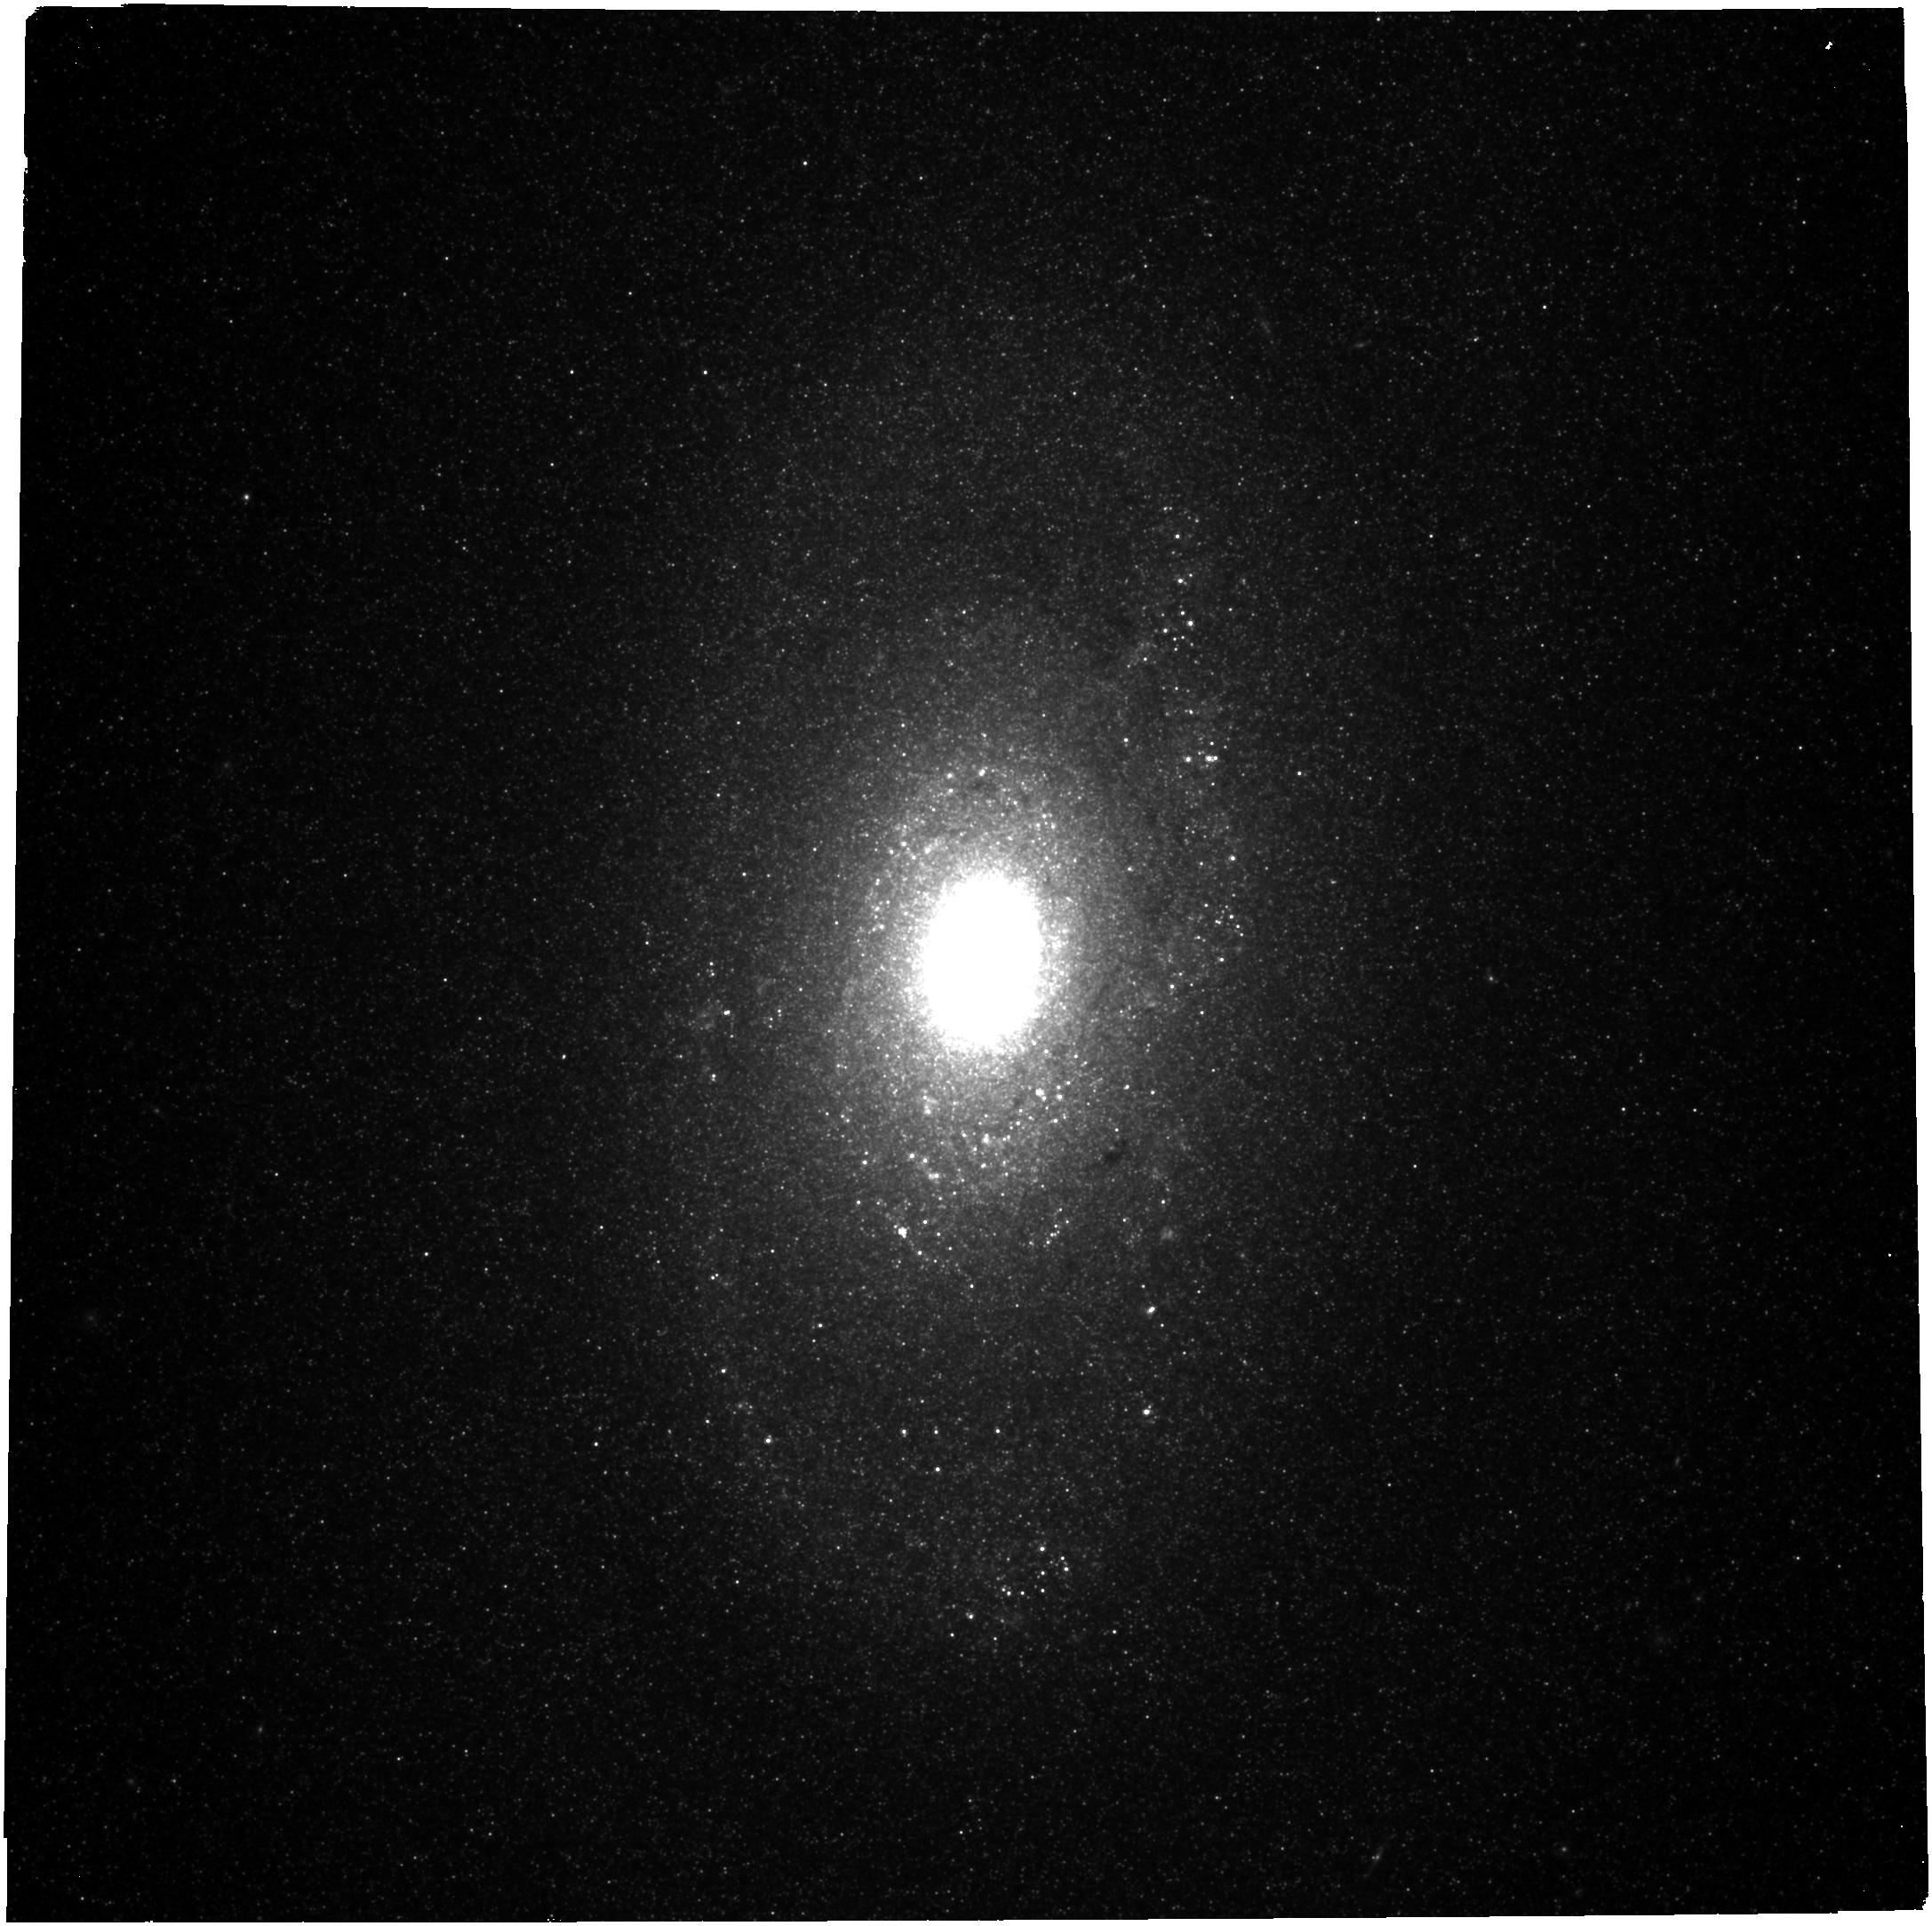
Target: M-64
Instrument: NIRCAM
Filter: F430M
Exposure: 10 min
Observation ID: jw03177-o002_t001_nircam_clear-f430m

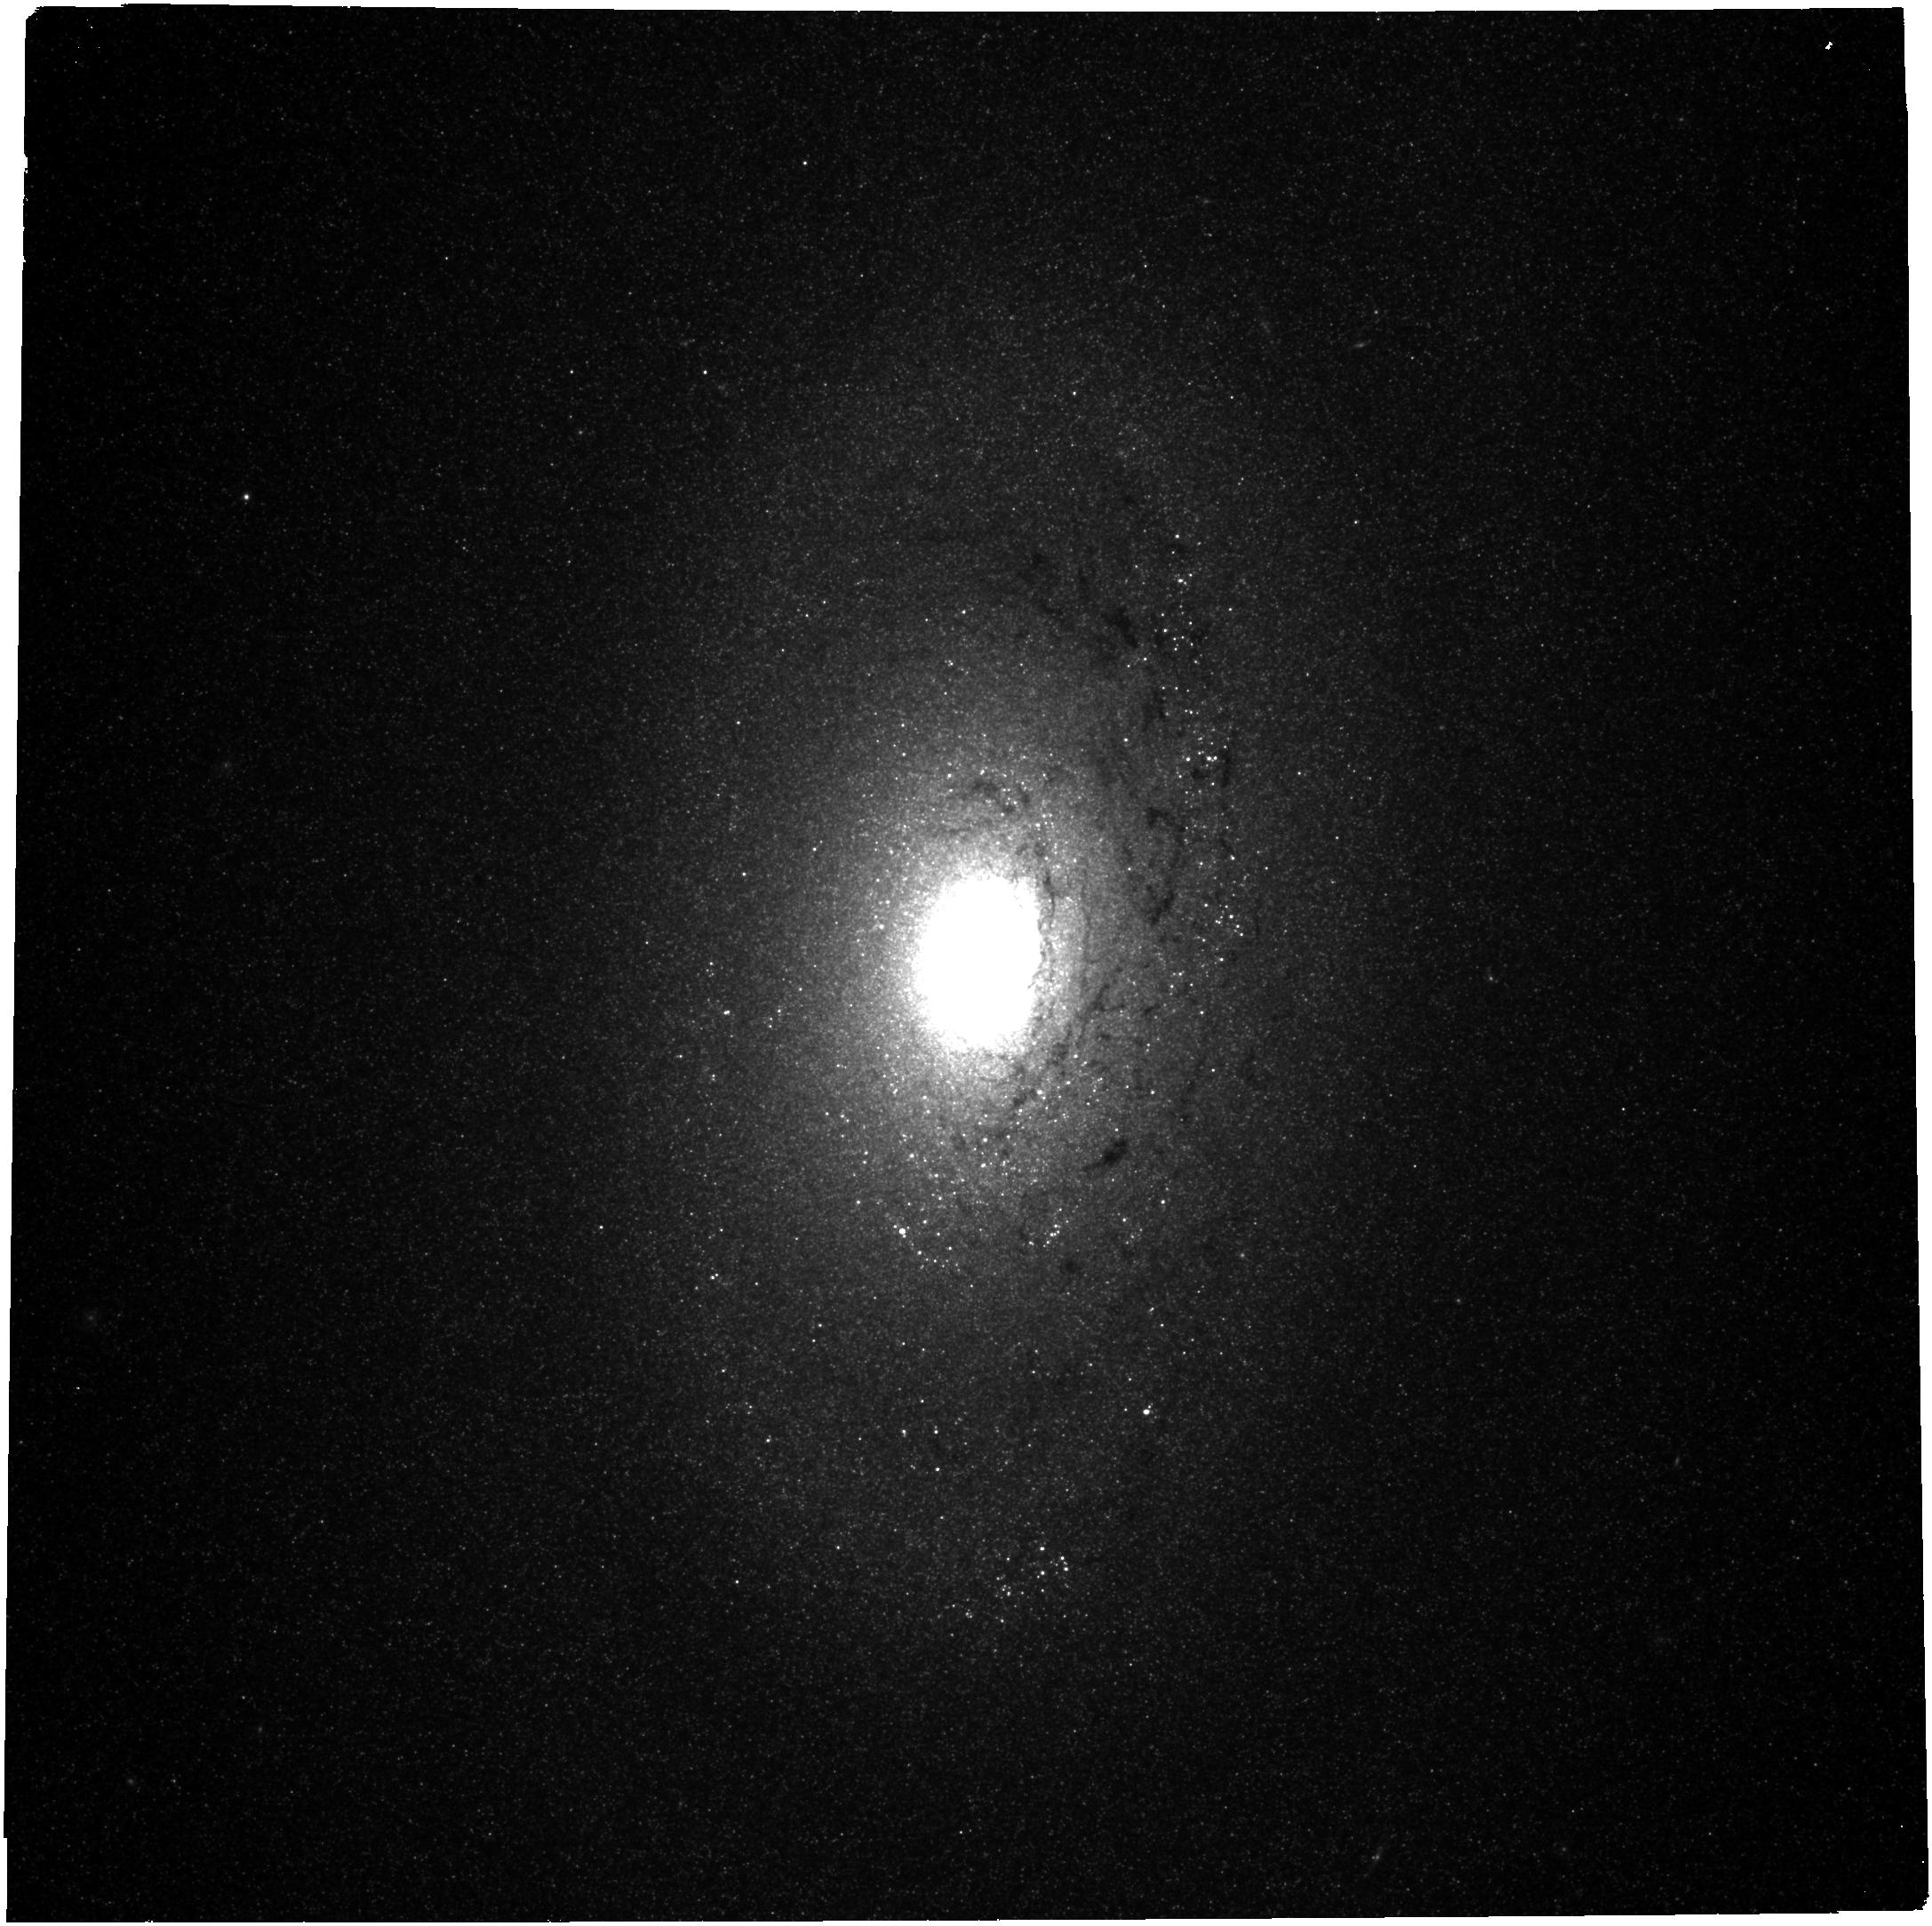
Target: M-64
Instrument: NIRCAM
Filter: F300M
Exposure: 7 min
Observation ID: jw03177-o002_t001_nircam_clear-f300m

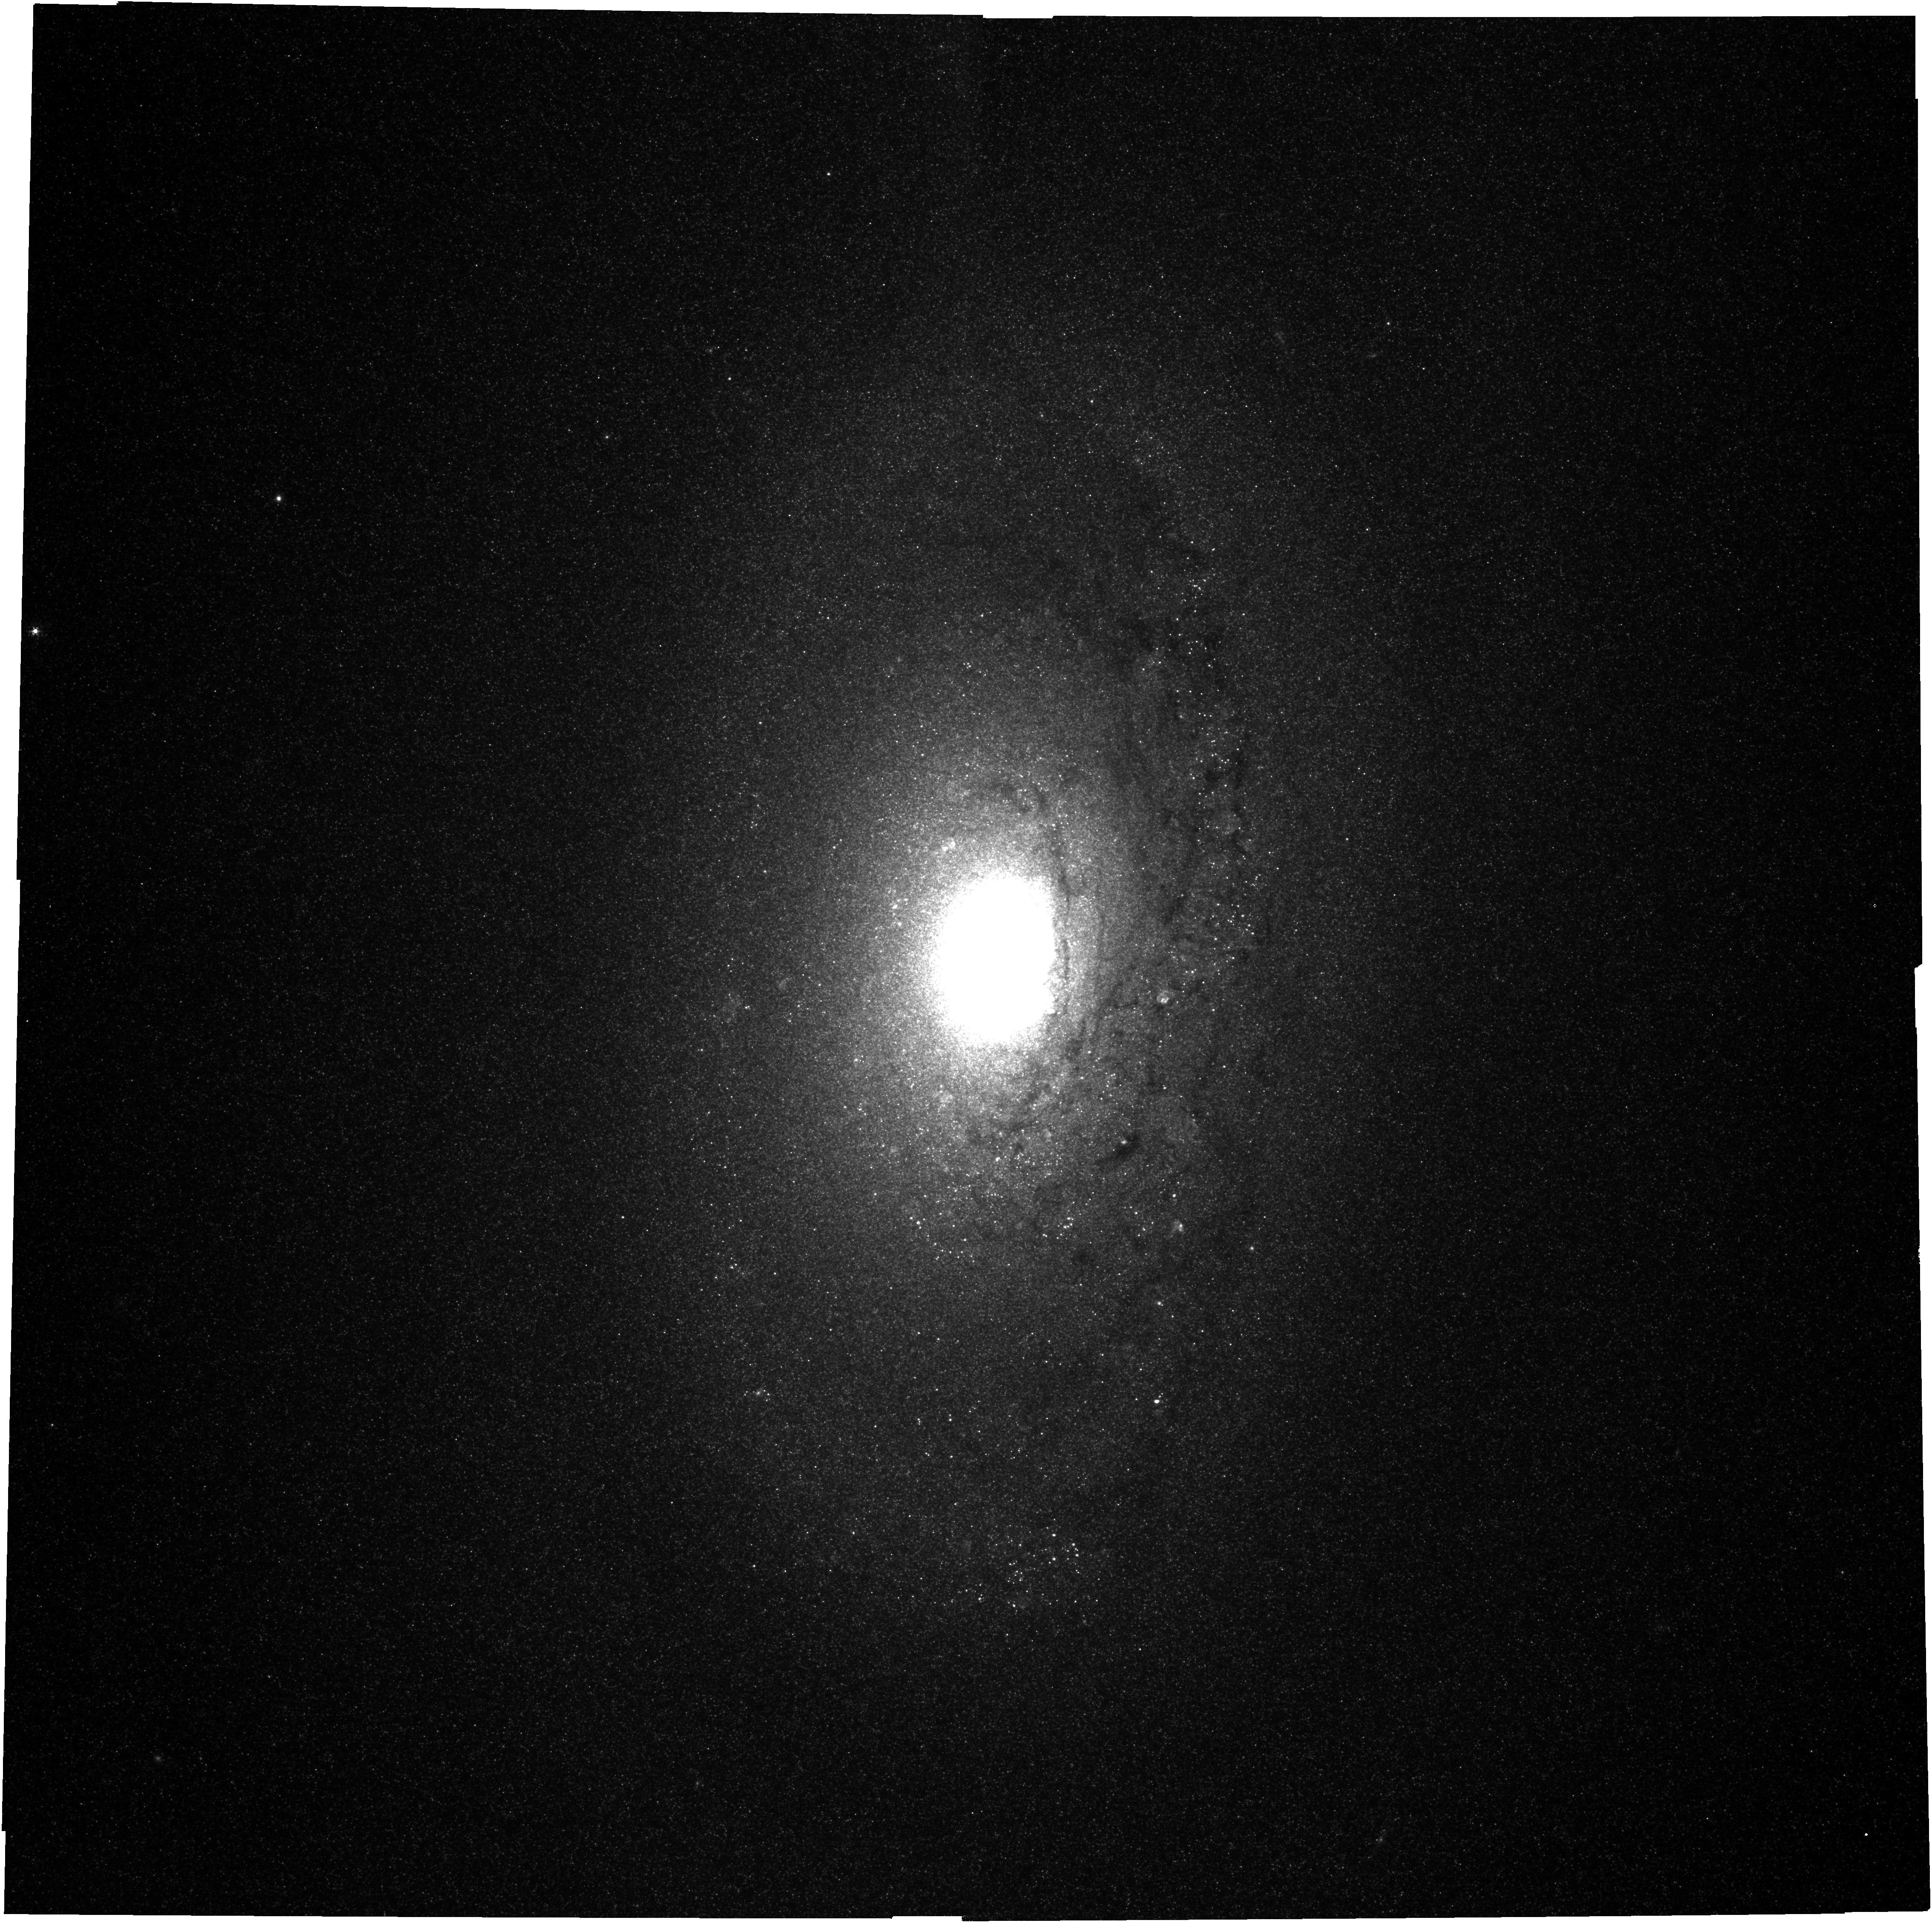
Target: M-64
Instrument: NIRCAM
Filter: F187N
Exposure: 28 min
Observation ID: jw03177-o002_t001_nircam_clear-f187n

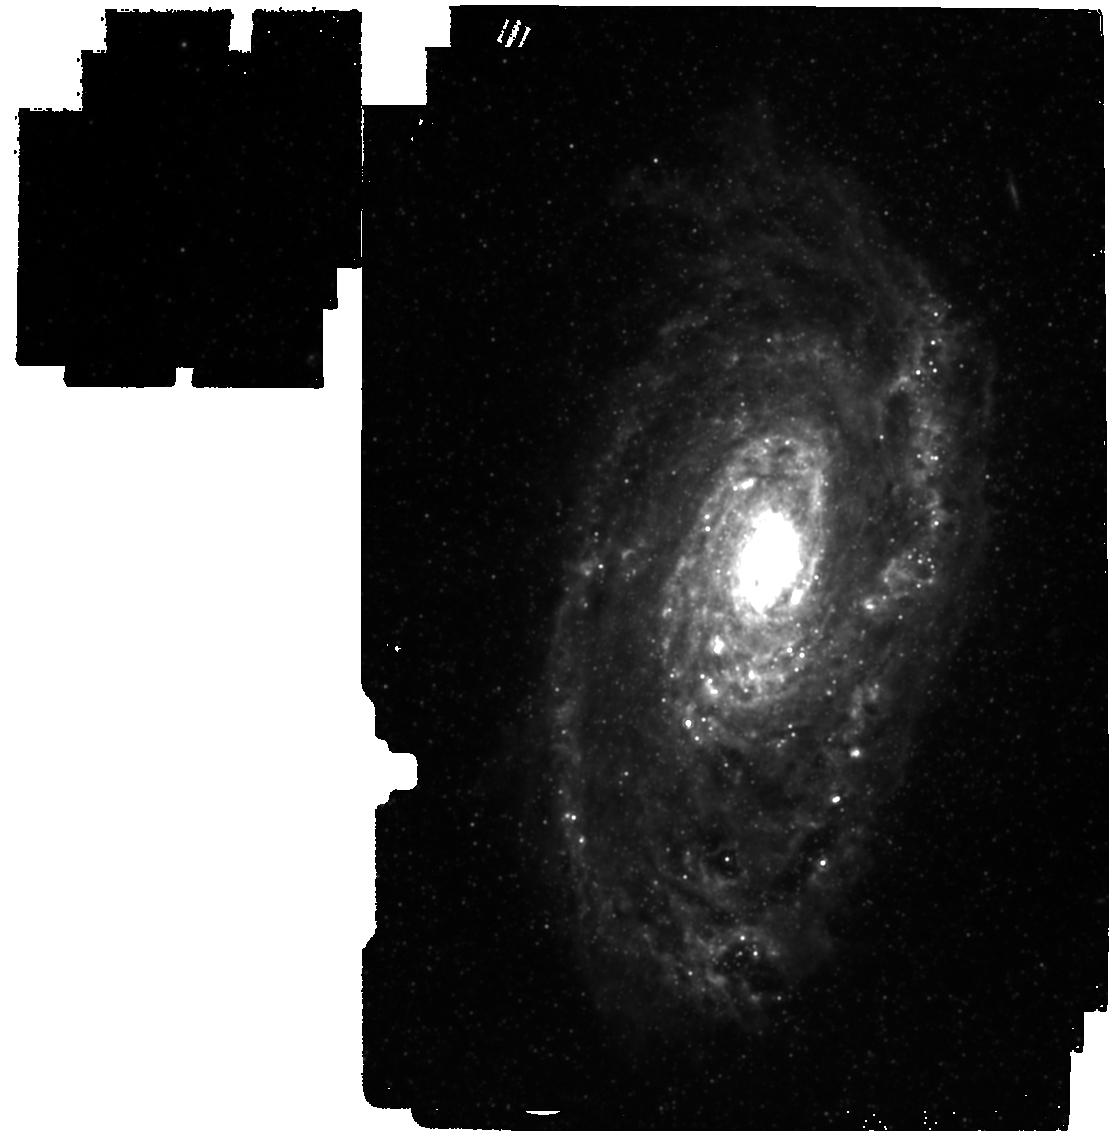
Target: M-64
Instrument: MIRI
Filter: F1000W
Exposure: 11 min
Observation ID: jw03177-o001_t001_miri_f1000w

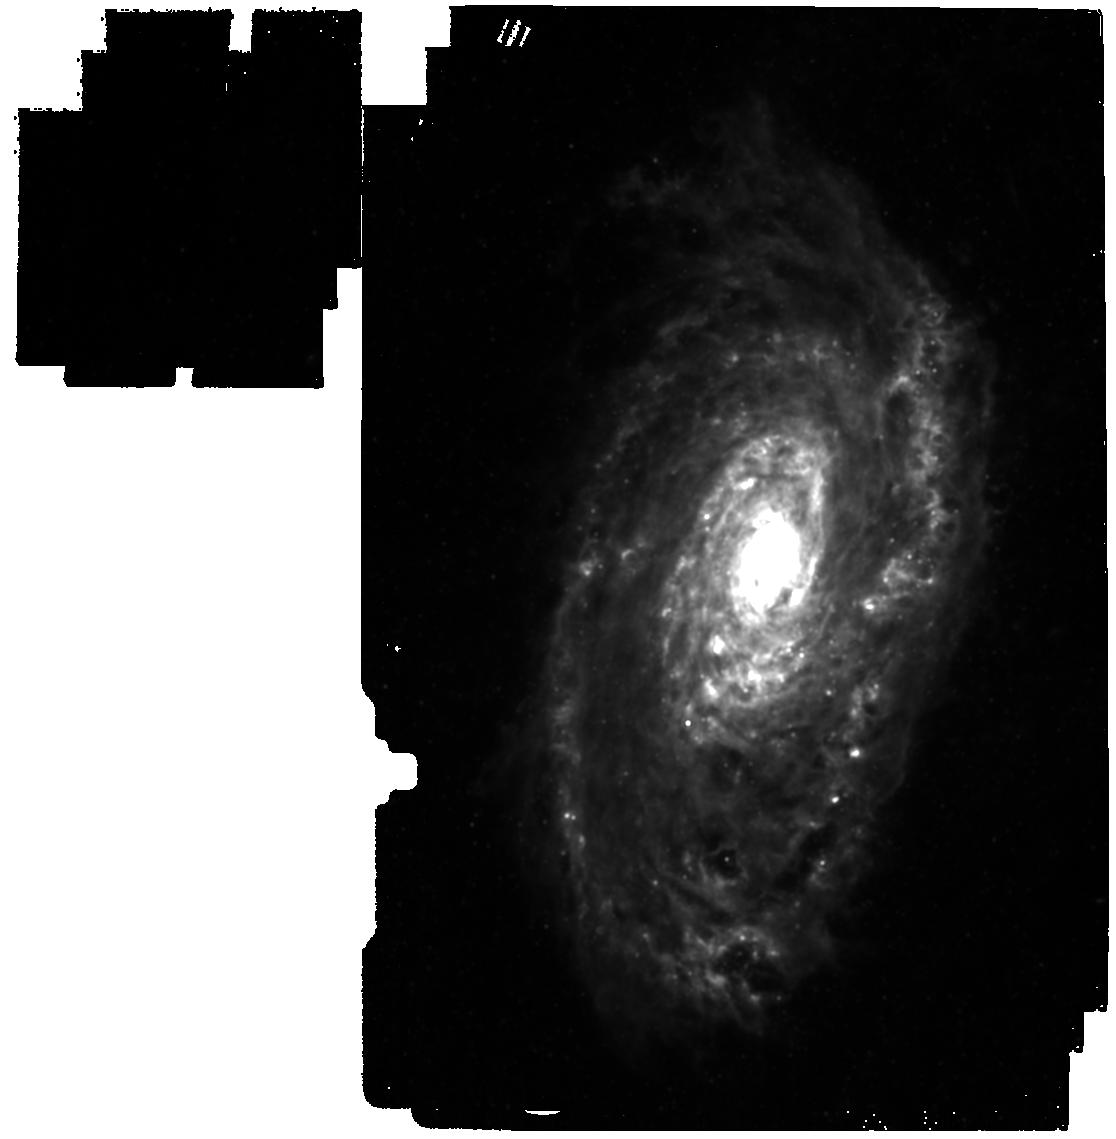
Target: M-64
Instrument: MIRI
Filter: F1130W
Exposure: 6 min
Observation ID: jw03177-o001_t001_miri_f1130w

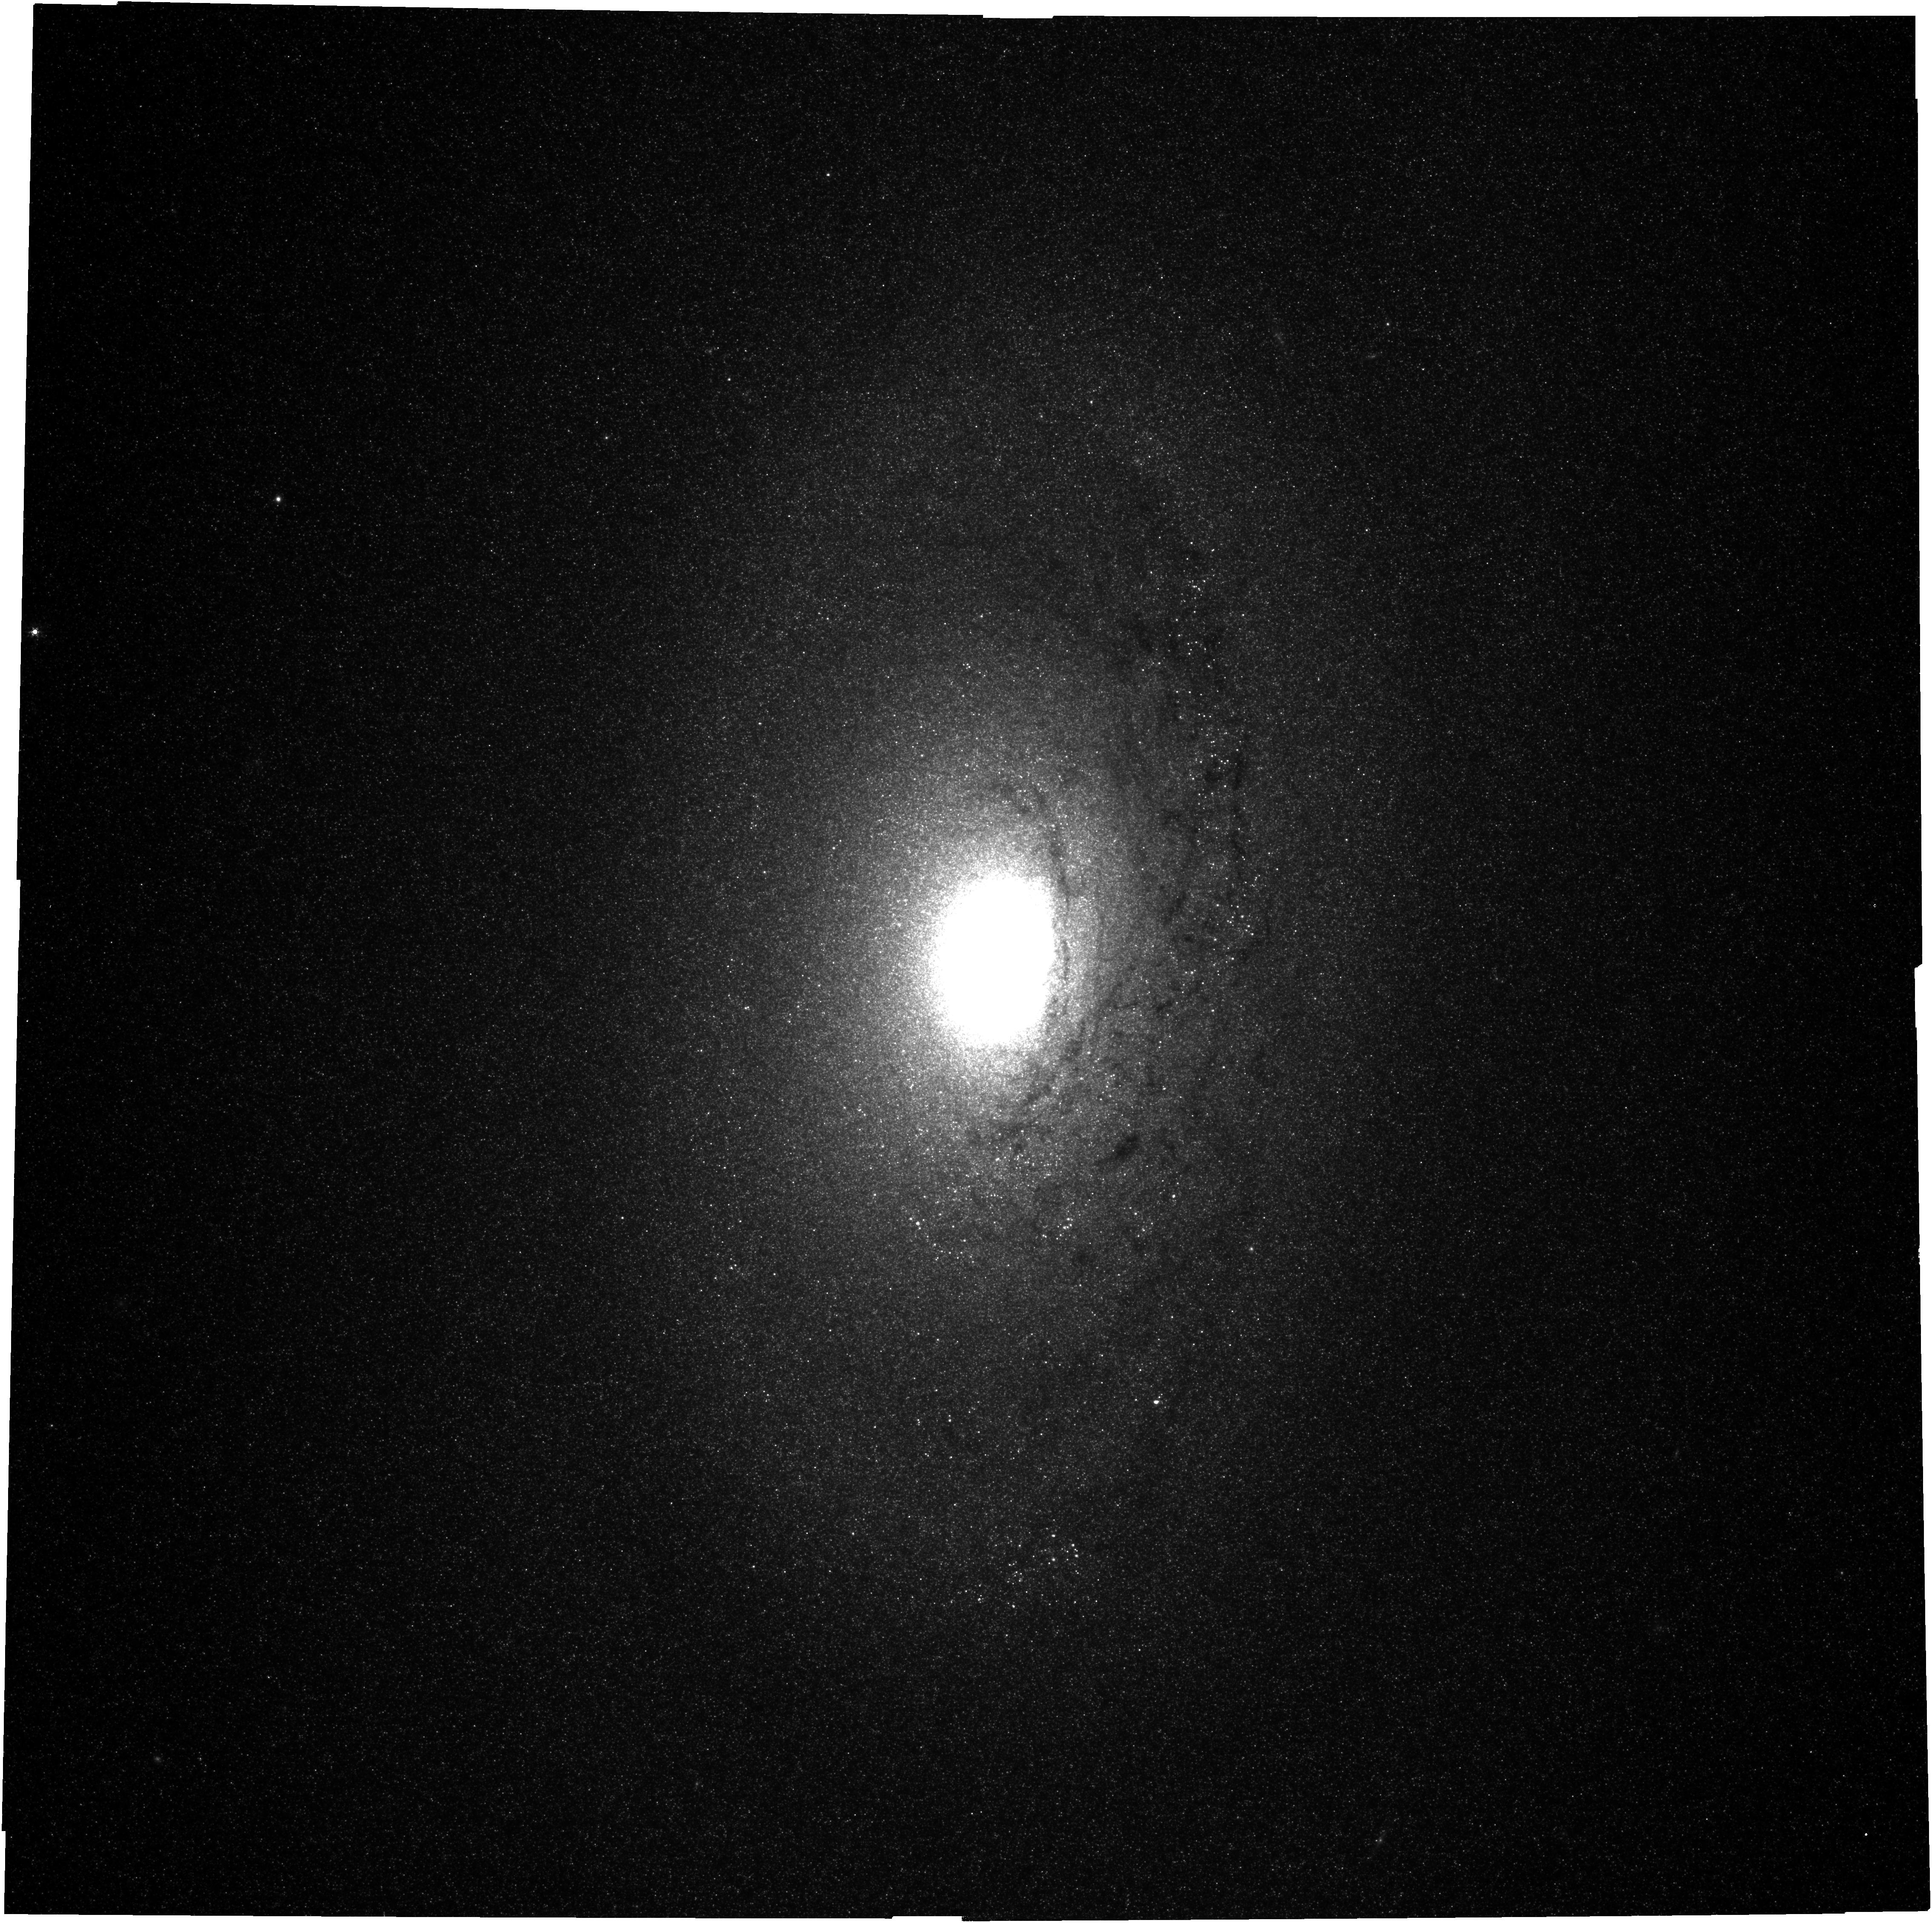
Target: M-64
Instrument: NIRCAM
Filter: F200W
Exposure: 7 min
Observation ID: jw03177-o002_t001_nircam_clear-f200w

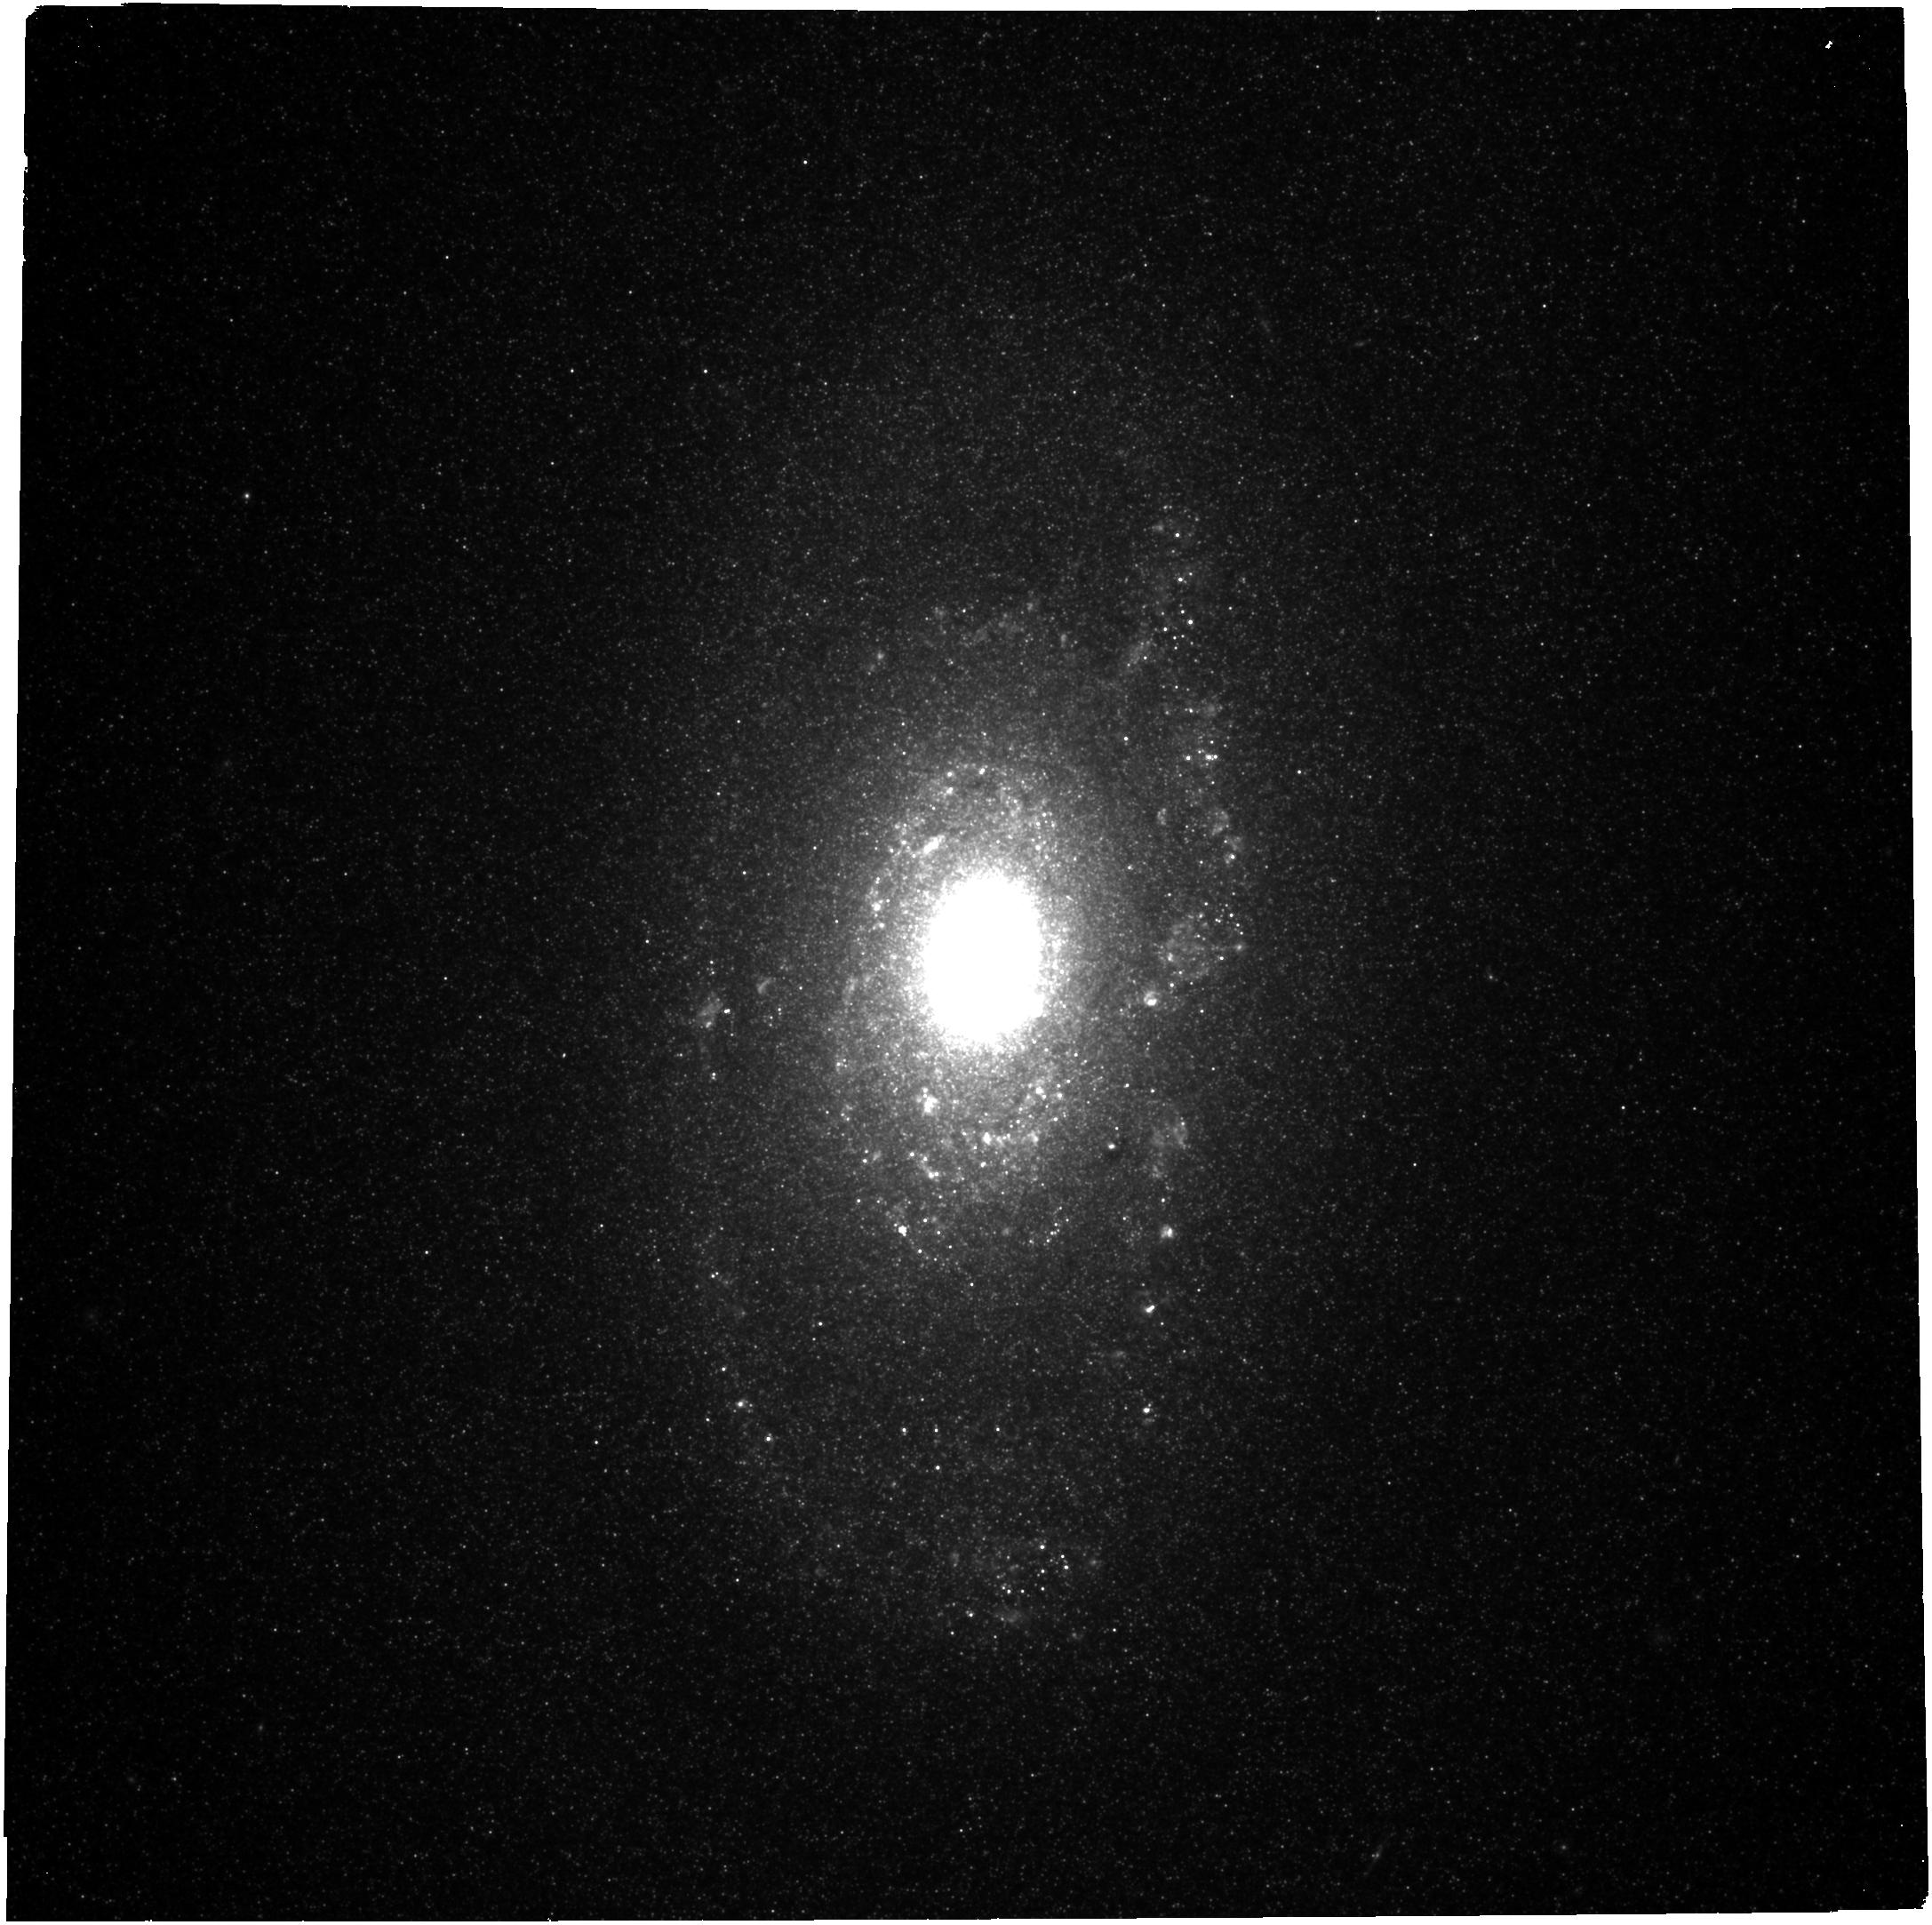
Target: M-64
Instrument: NIRCAM
Filter: F444W+F405N
Exposure: 28 min
Observation ID: jw03177-o002_t001_nircam_f405n-f444w

Beholding star cluster formation, feedback, and evolution with the Evil Eye (PI: Sun, Jiayi)

We propose NIRCam+MIRI multi-band imaging for the Evil Eye Galaxy (M64), a unique nearby merger-induced starburst system. We will uncover a large population of deeply embedded star clusters in the dusty, compact, inner disk of M64, where the high gas surface densities and complex orbital configurations provide very favorable conditions for massive cluster formation and survival. At the 4.4 Mpc distance to this target, NIRCam can resolve massive star clusters and the HII regions they power, yielding accurate size estimates and thus robust quantifications of the strength of various stellar feedback processes. Meanwhile, MIRI can map the multi-phase gas distribution down to the diffuse gas limit (< 10 Msun/pc^2) and resolve the filamentary gas structures that underlie and possibly fuel the dense, cluster-forming hubs. The proximity and compactness of M64 make it possible to address such a rich set of science goals regarding cluster formation, feedback, and evolution with only 3 hours of total charged time. With rich multiwavelength data in hand, this program will provide the last missing piece for a first synthesized study of star clusters, gas clouds, and HII regions in a unique, close-by, merger-driven starburst system.